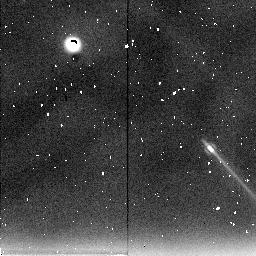
Target: JUPITER-NICMOS-1. Instrument: NICMOS/NIC2. Filter: F237M. Exposure: 15 min. Observation ID: n49o01030

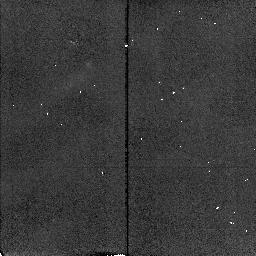
Target: JUPITER-NICMOS-1. Instrument: NICMOS/NIC2. Filter: F212N. Exposure: 7 min. Observation ID: n49o02050

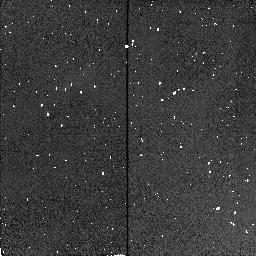
Target: JUPITER-NICMOS-1. Instrument: NICMOS/NIC2. Filter: F190N. Exposure: 1 min. Observation ID: n49o01040

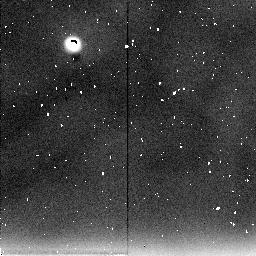
Target: JUPITER-NICMOS-1. Instrument: NICMOS/NIC2. Filter: F237M. Exposure: 15 min. Observation ID: n49o02060

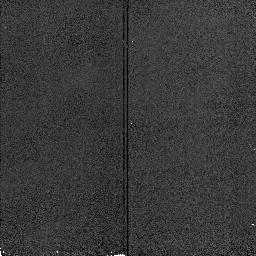
Target: JUPITER-NICMOS-1. Instrument: NICMOS/NIC2. Filter: F190N. Exposure: 1 min. Observation ID: n49o02010

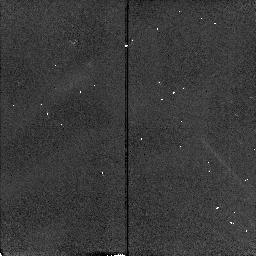
Target: JUPITER-NICMOS-1. Instrument: NICMOS/NIC2. Filter: F212N. Exposure: 7 min. Observation ID: n49o01050

Study of Jovian Dynamics by Combining Global and Temporal HST Observations with Galileo Data (PI: Beebe, Reta)

During preliminary analysis of Galileo Orbit 1 Great Red Spot data, the value of Hubble Space Telescope in supporting the Galileo mission has been proven. Due to Galileo's limited data rate and the small imaging field of view, HST has become vital in understanding the global perspective of this data. In the last three orbits of the nominal Galileo mission (June-Dec. 1997), over 50 Near Infrared Mapping Spectrometer (NIMS) data at 0.7-5.2 Mum will be taken. With Jupiter near opposition, WFPC2 images will have 16 times the areal resolution of the NIMS data and will contribute fill factor information for interpreting the NIMS chemical anomaly (vertical convection) maps to better understand deep circulation and vertical structure. Filters and observing sequences have been chosen to optimize global Jupiter coverage and photometry, while minimizing the effects of vignetting in the WFPC2 methane filters and the limited spectral range of NICMOS. This data will be directly combine d with HST Cycles 1-6 and groundba sed data to better understand the temporal variability of the troposphere and lower stratosphere.